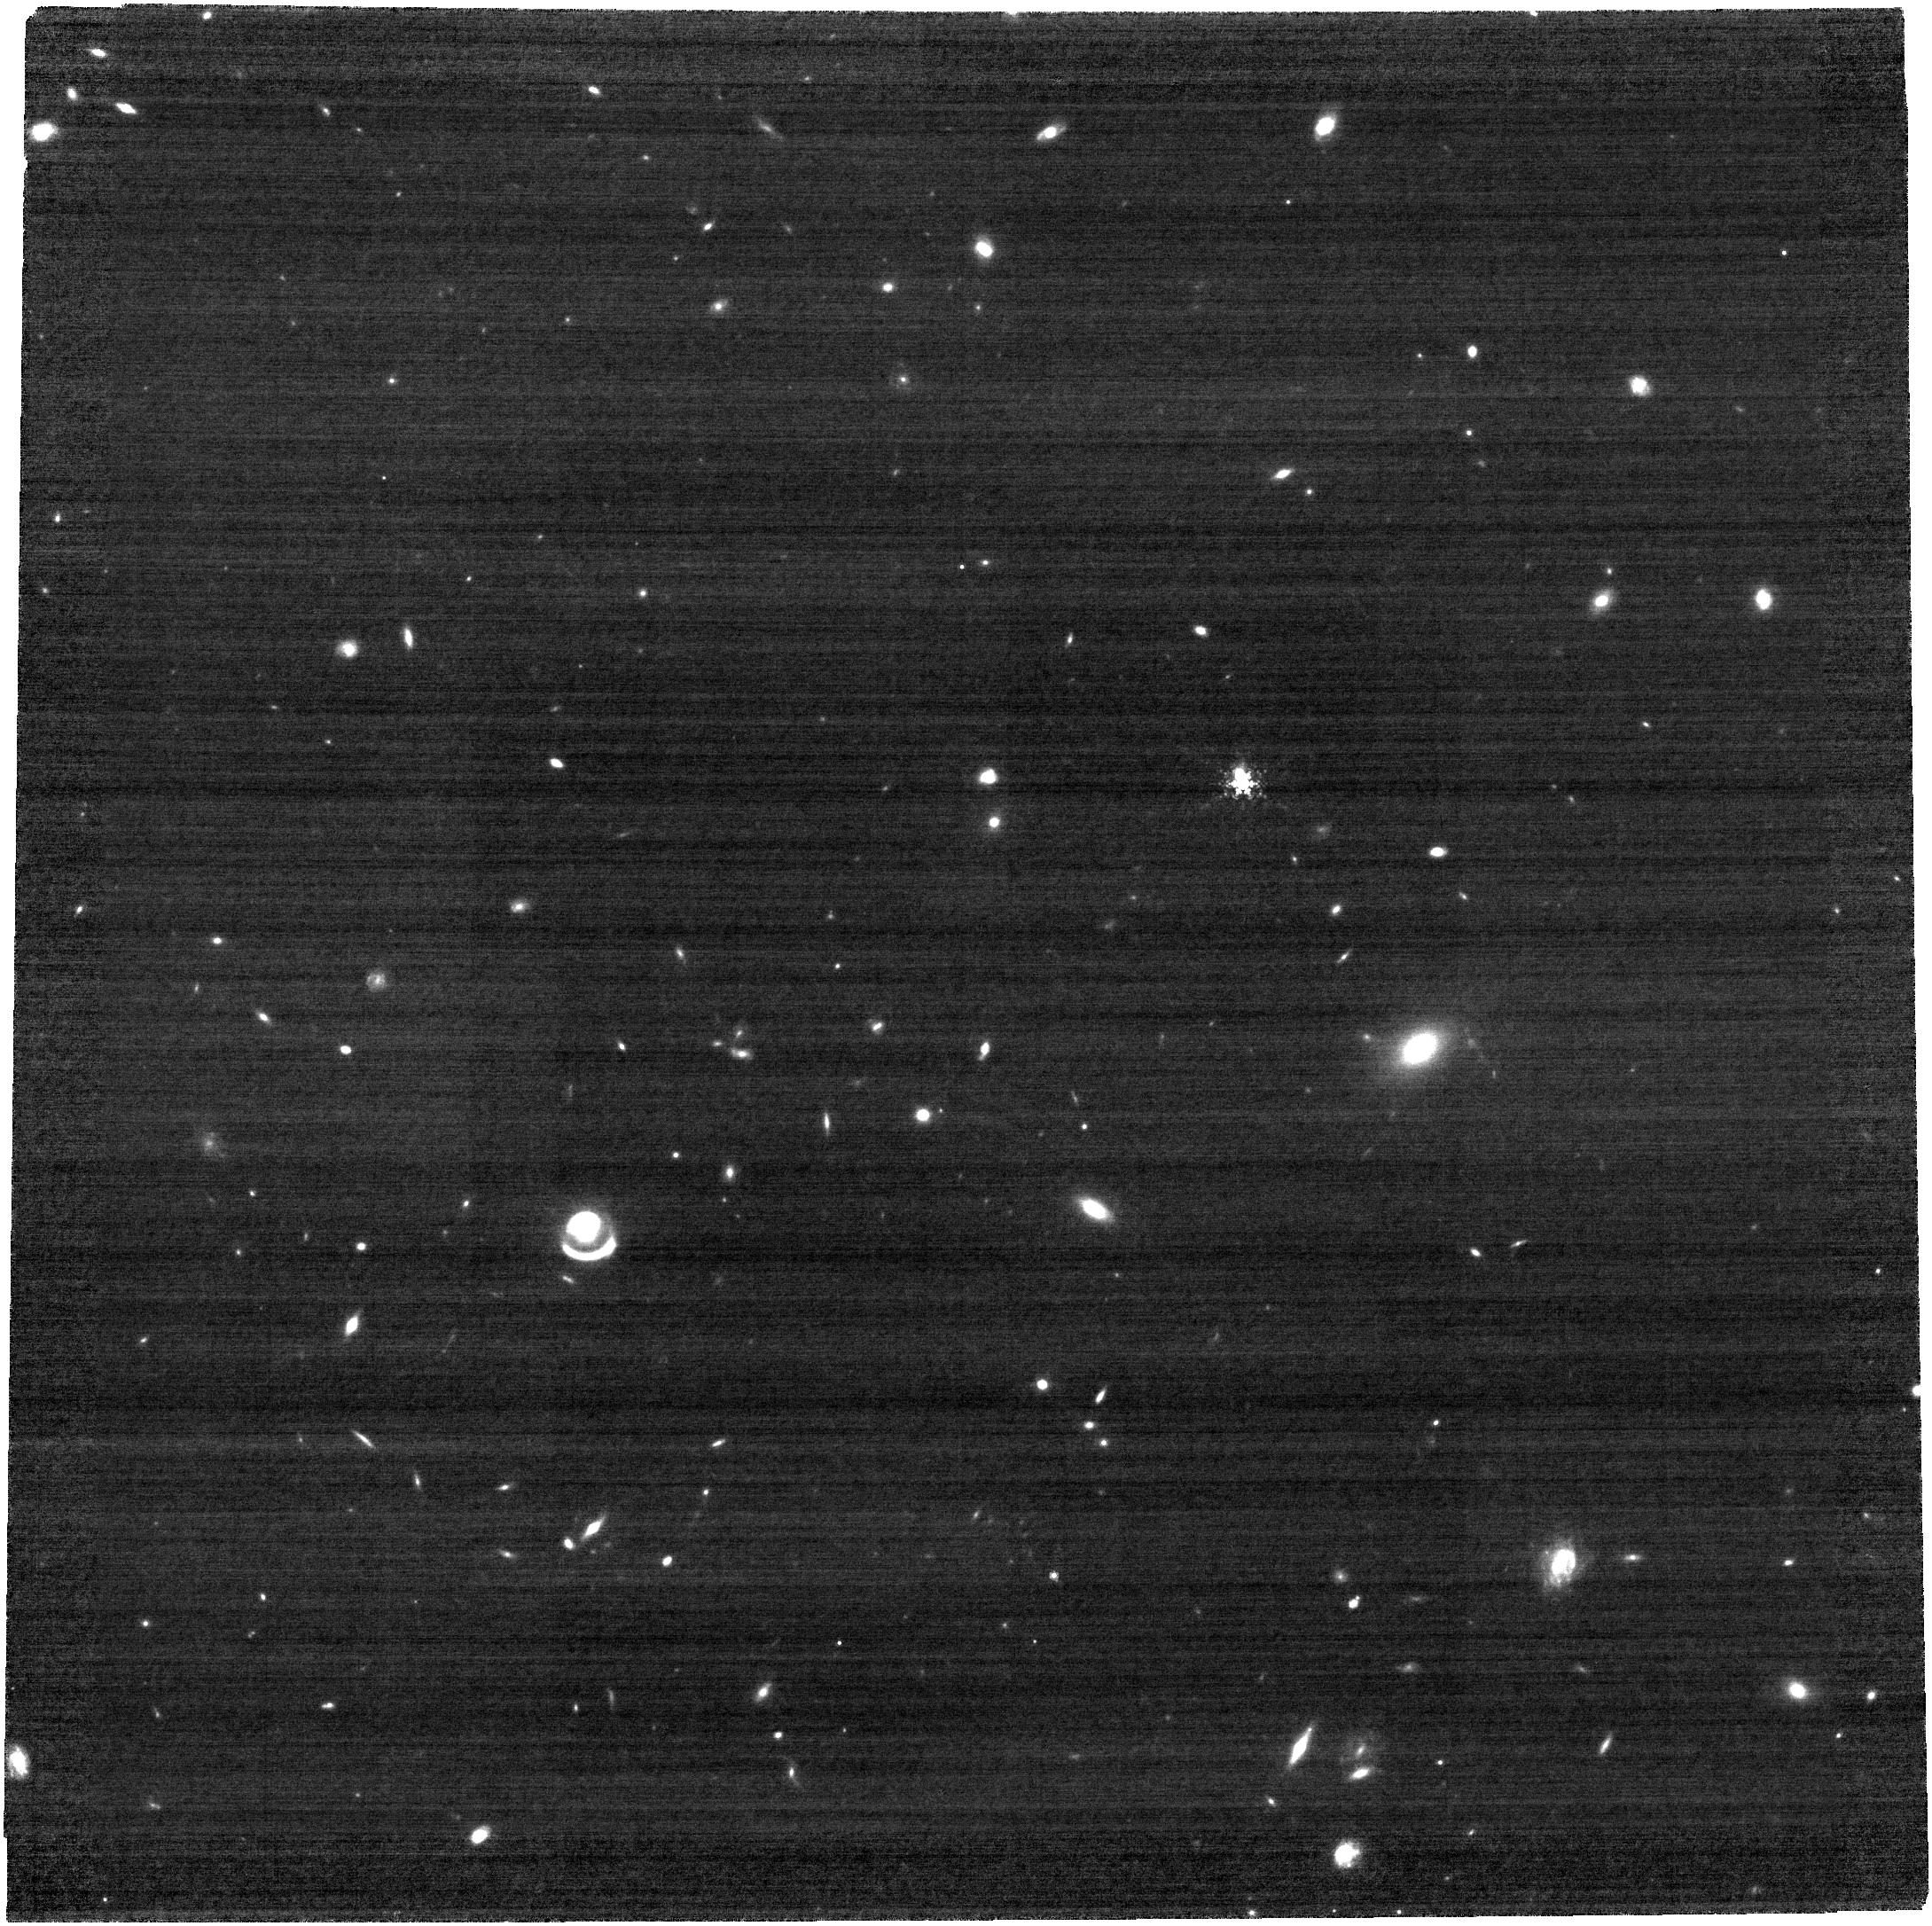
Target: J0025-0145. Instrument: NIRCAM. Filter: F480M. Exposure: 32 min. Observation ID: jw03017-o001_t001_nircam_clear-f480m

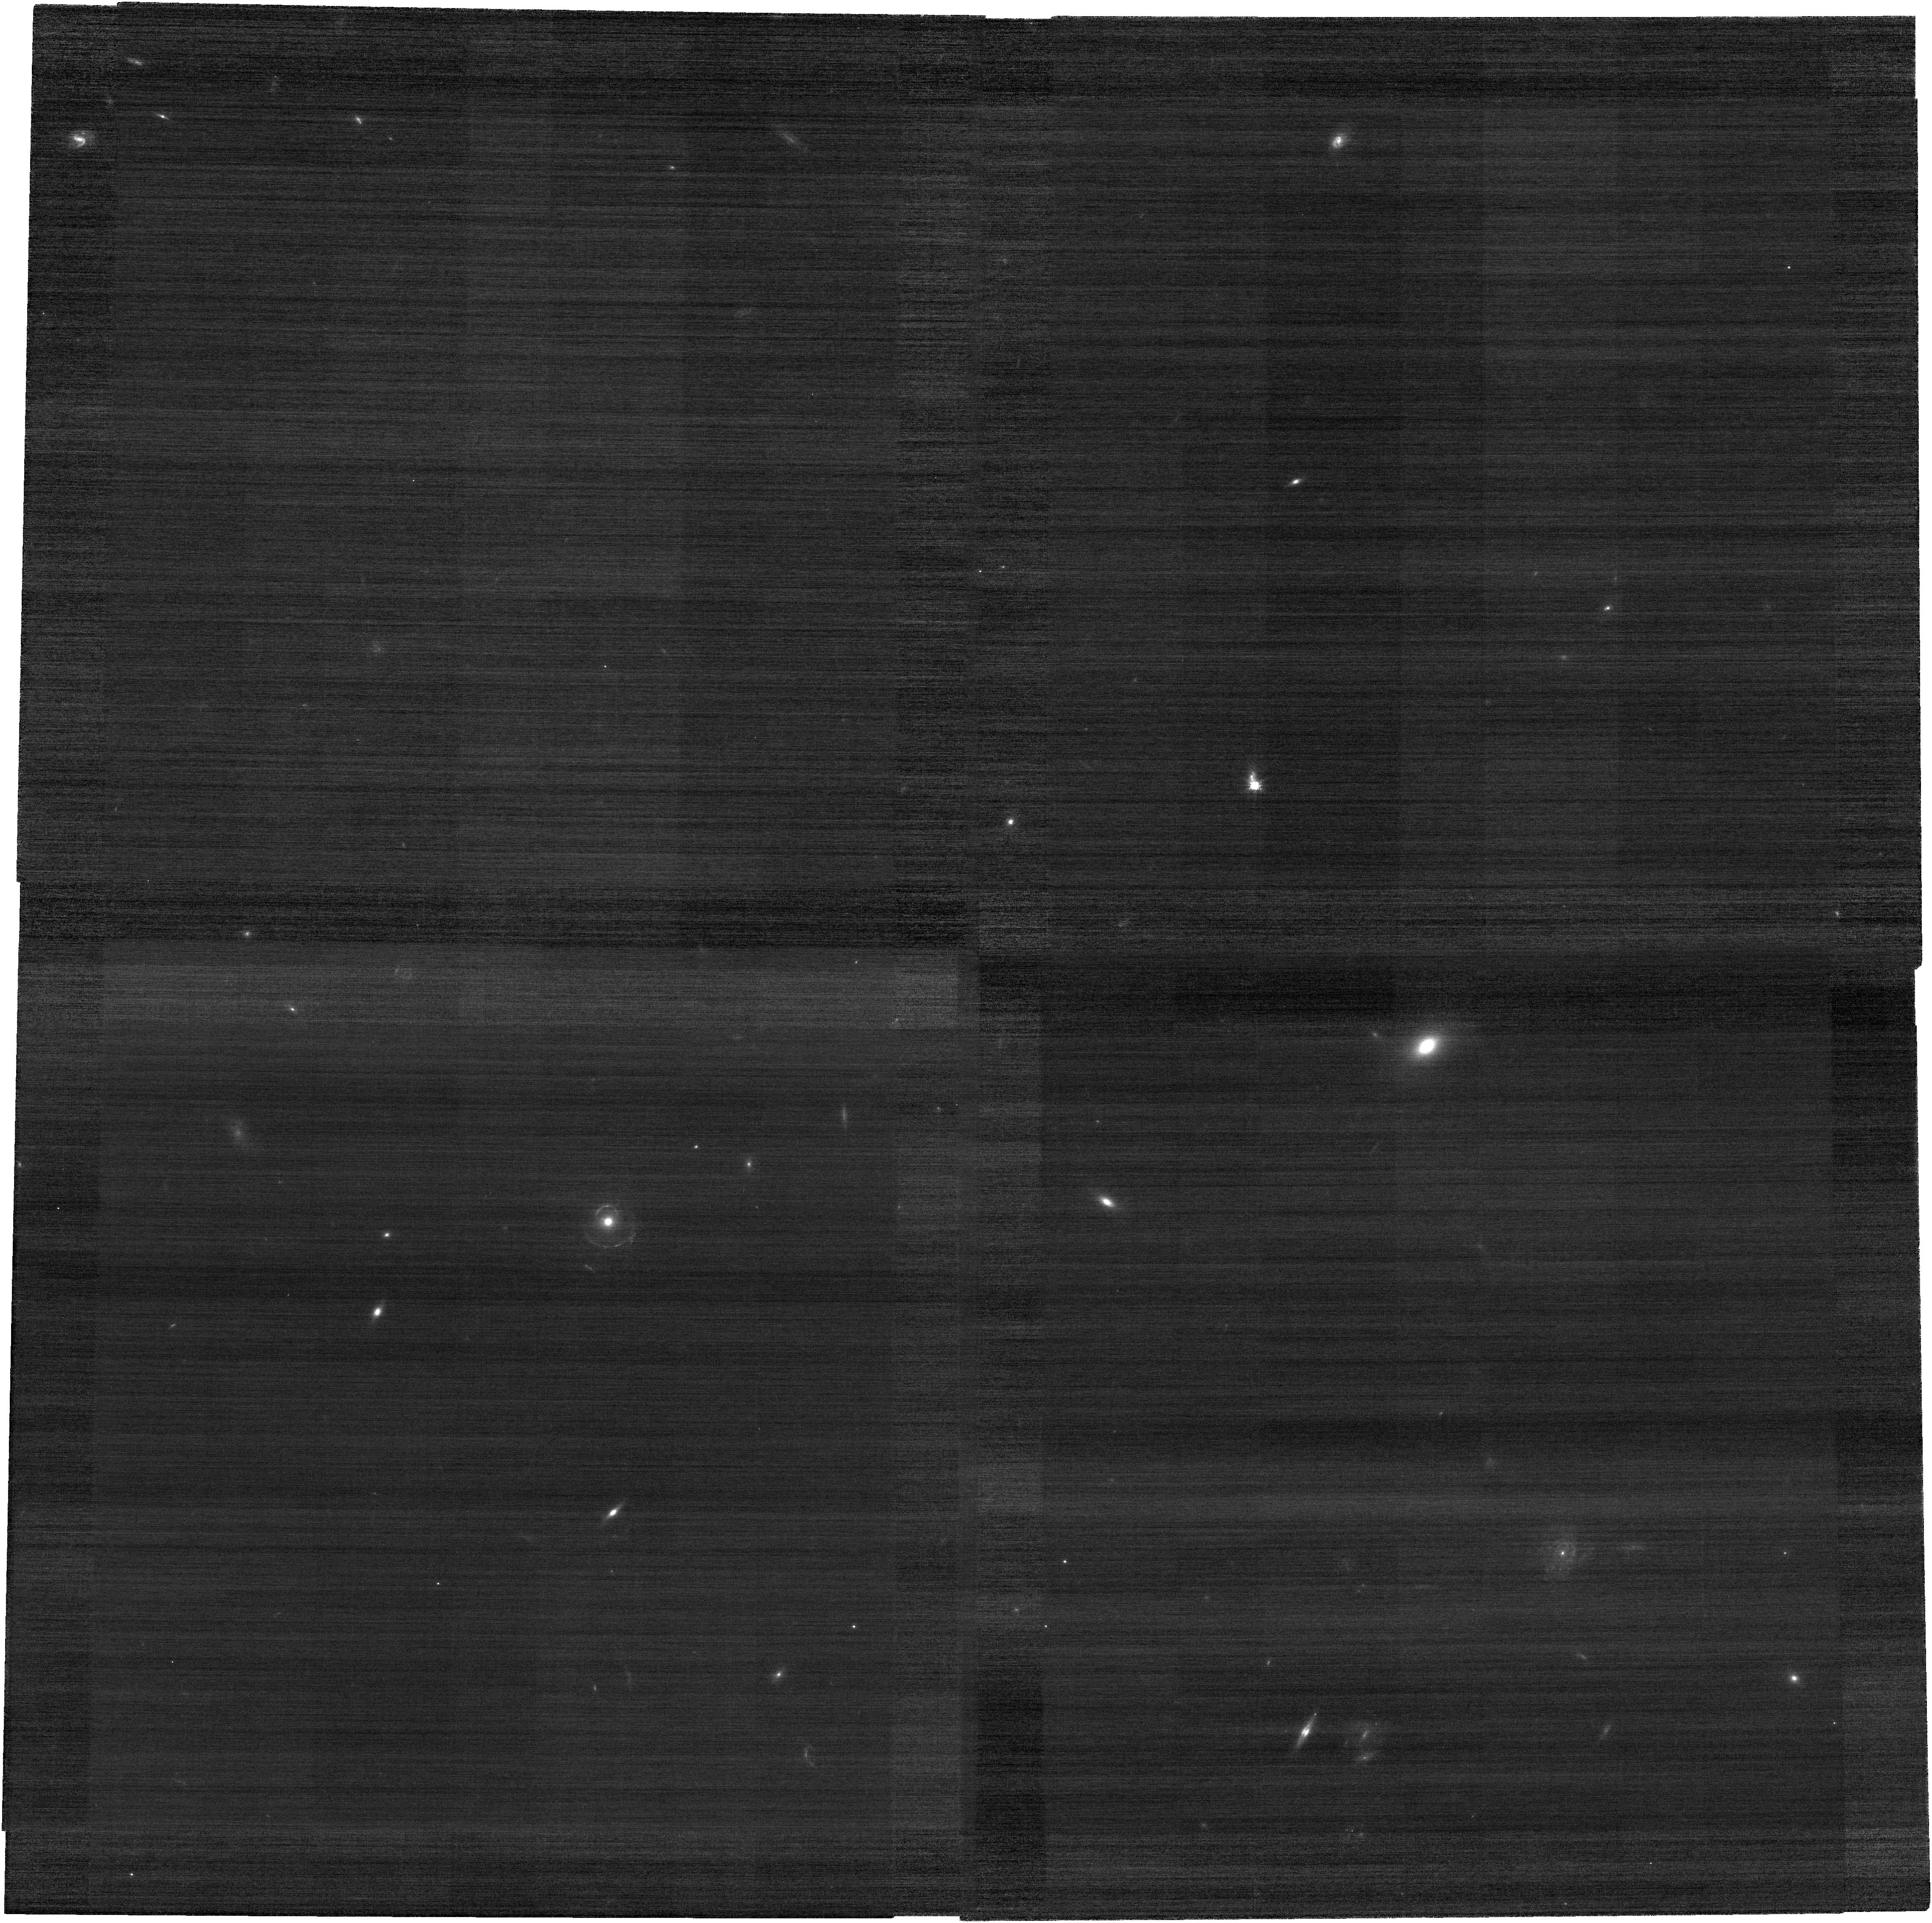
Target: J0025-0145. Instrument: NIRCAM. Filter: F070W. Exposure: 32 min. Observation ID: jw03017-o001_t001_nircam_clear-f070w

High-resolution imaging of a compact lensed quasar at z=5.07 and a compound lensing system (PI: Yue, Minghao)

High-redshift lensed quasars are powerful tools to probe the evolution of SMBHs and their host galaxies in the early universe. The population of lensed quasars at high redshifts is largely unexplored, with only one lensed quasar reported at z>5 (J0439+1634 at z=6.52). Recently, J0025-0145 (z=5.07) has been identified as a lensed quasar, which is the second lensed quasar discovered at z>5. HST imaging unambiguously shows the existence of the foreground lensing galaxy, and the high apparent Eddington ratio suggests that J0025-0145 has a high magnification (>~80). However, the lensing structure of J0025-0145 is unresolved even in the HST images; instead of multiple lensed images, the quasar appears to be a single extended object. Here we propose NIRCam imaging for J0025-0145 in the F070W and the F480M filters. The F070W imaging delivers a PSF size that is ~3x sharper than HST and will safely resolve the lensing structure; the F480M filter detects long wavelengths where the quasar host galaxy has prominent flux. We will construct an accurate lensing model and measure the magnification for the background quasar. Aided by lensing magnification, J0025-0145 provides an exceptional chance to measure the stellar emission and morphology of a high-redshift quasar host galaxy, shedding light on the SMBH-host coevolution in the early universe. The proposed observation will yield a bonus science, i.e., constraining the properties of dark matter and dark energy using a triple-source compound lensing system in the field. With a very modest time request of 2.49 hours, this proposal will lead to high-impact results in both high-redshift quasar studies and cosmology.